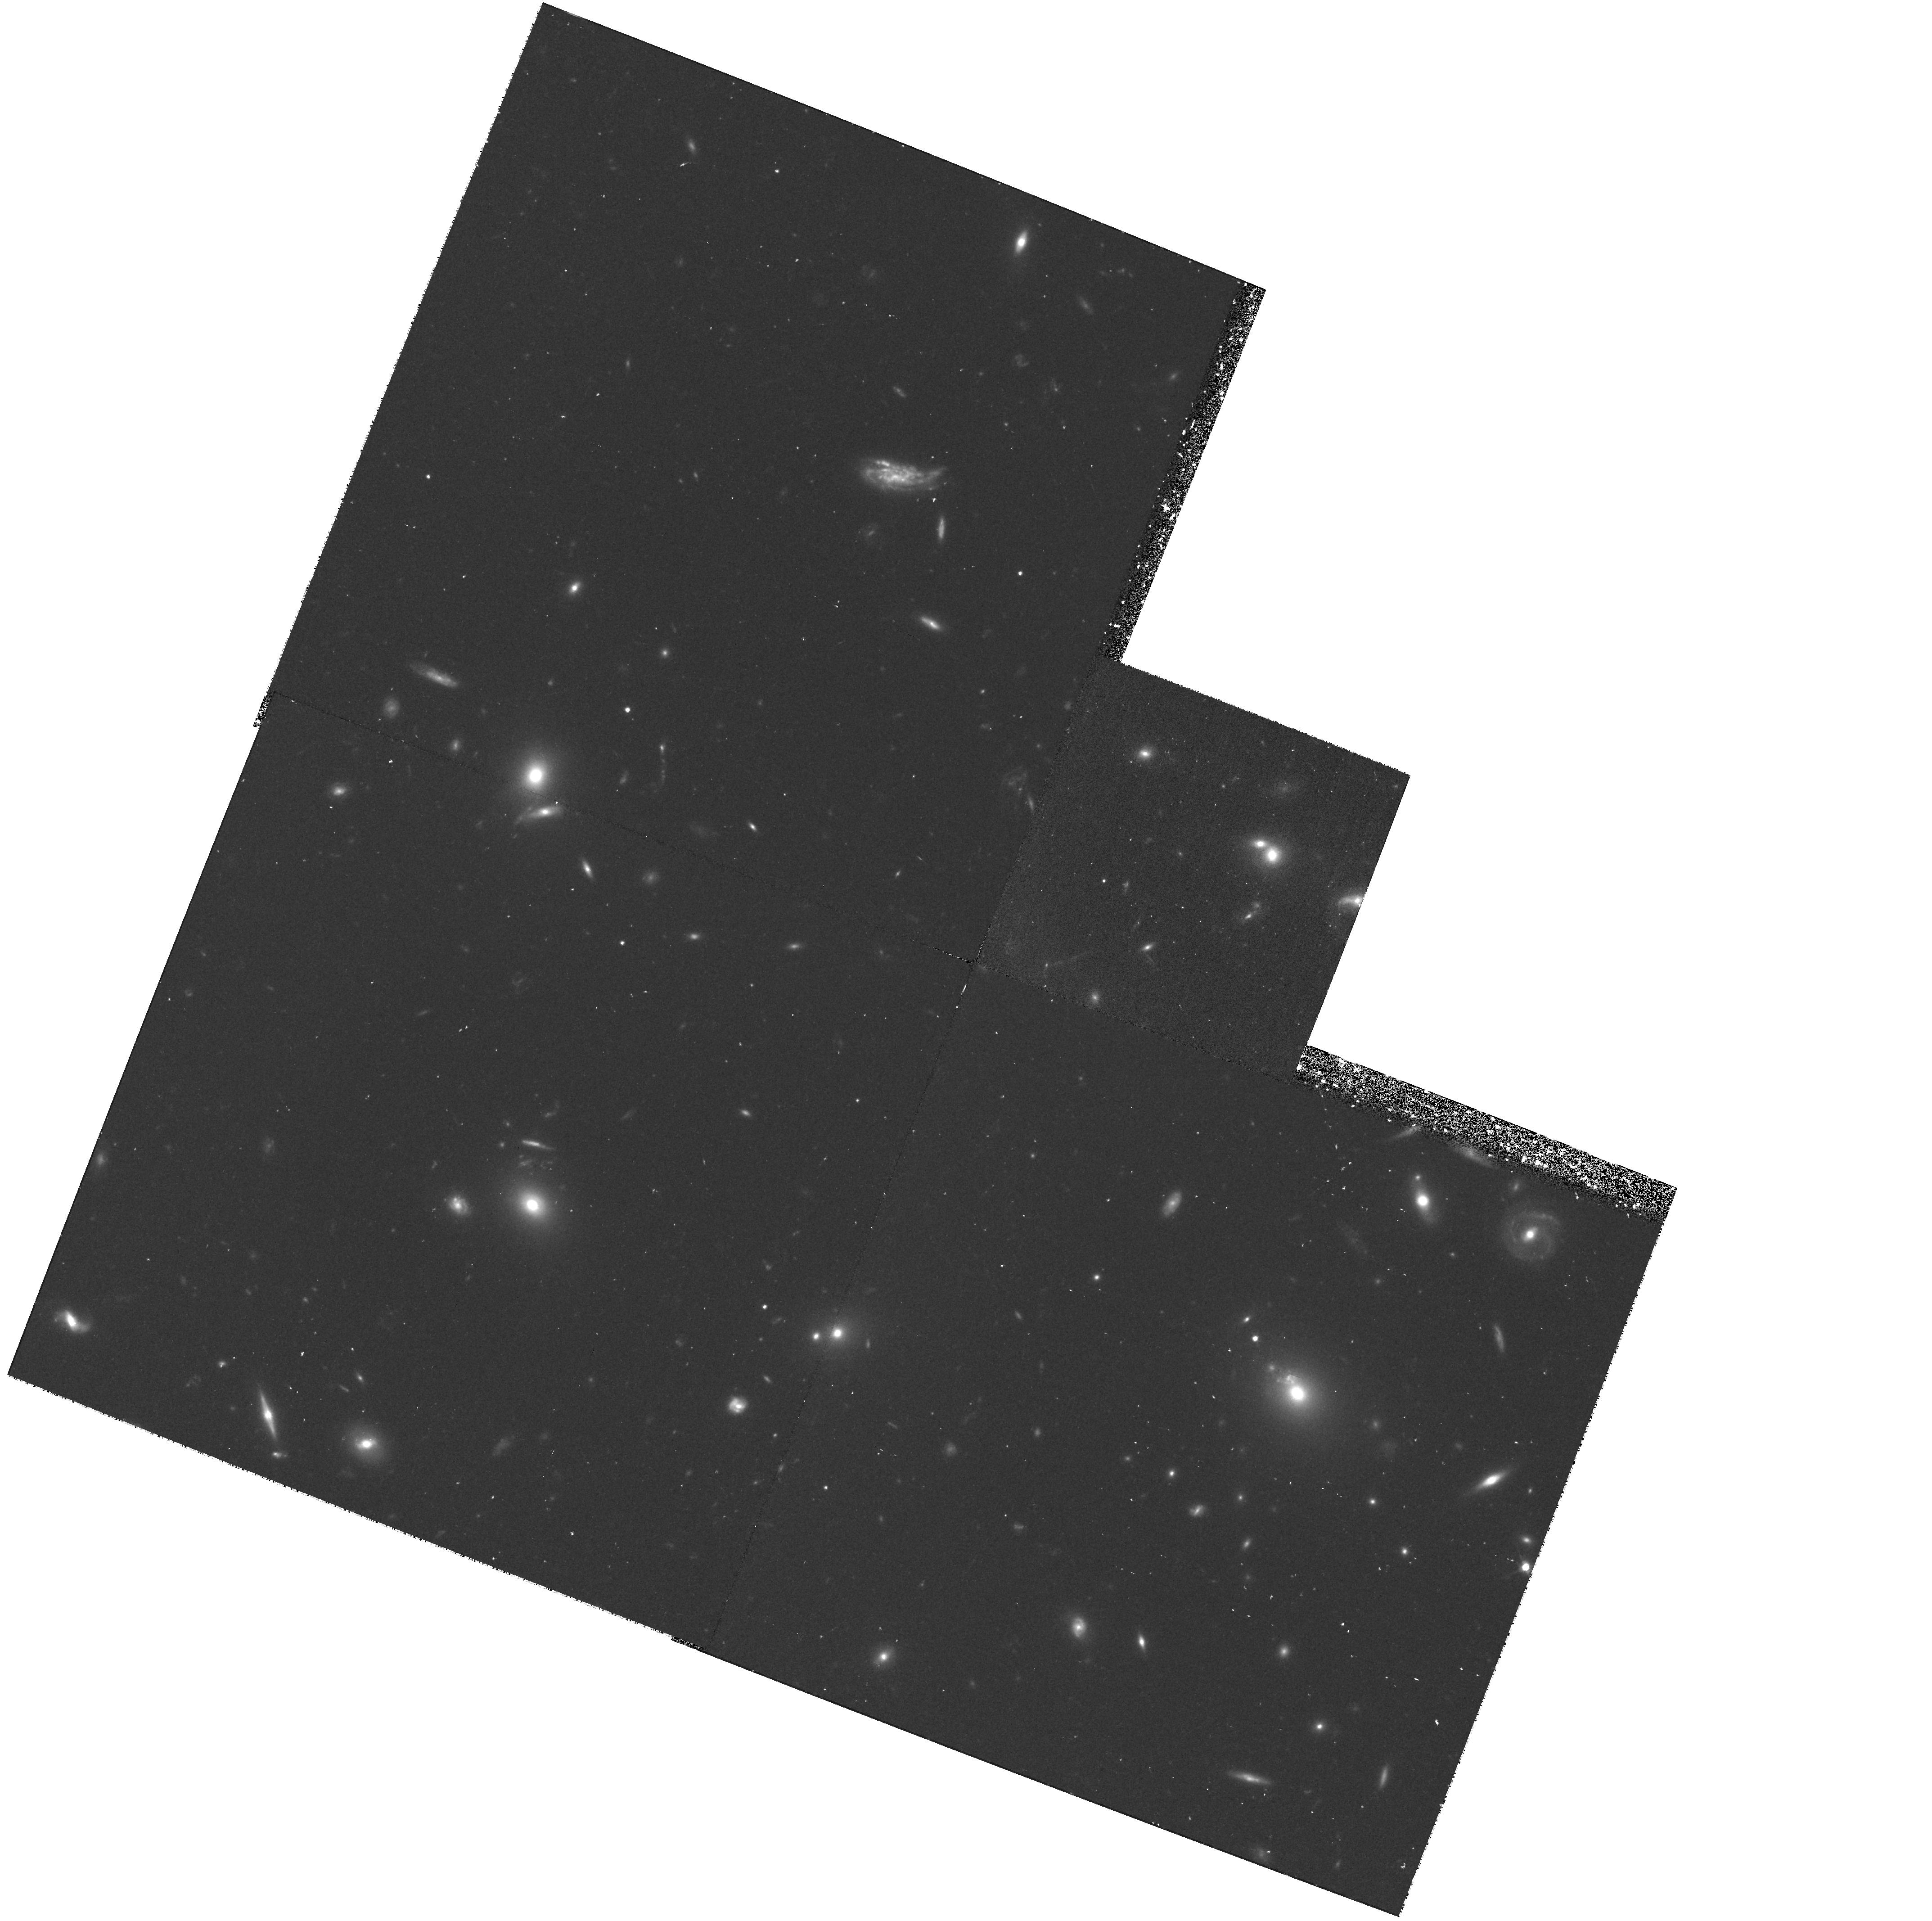
Target: ABELL2125-SOUTHWEST. Instrument: WFPC2/PC. Filter: F606W. Exposure: 43 min. Observation ID: hst_7279_06_wfpc2_pc_f606w_u4zm06

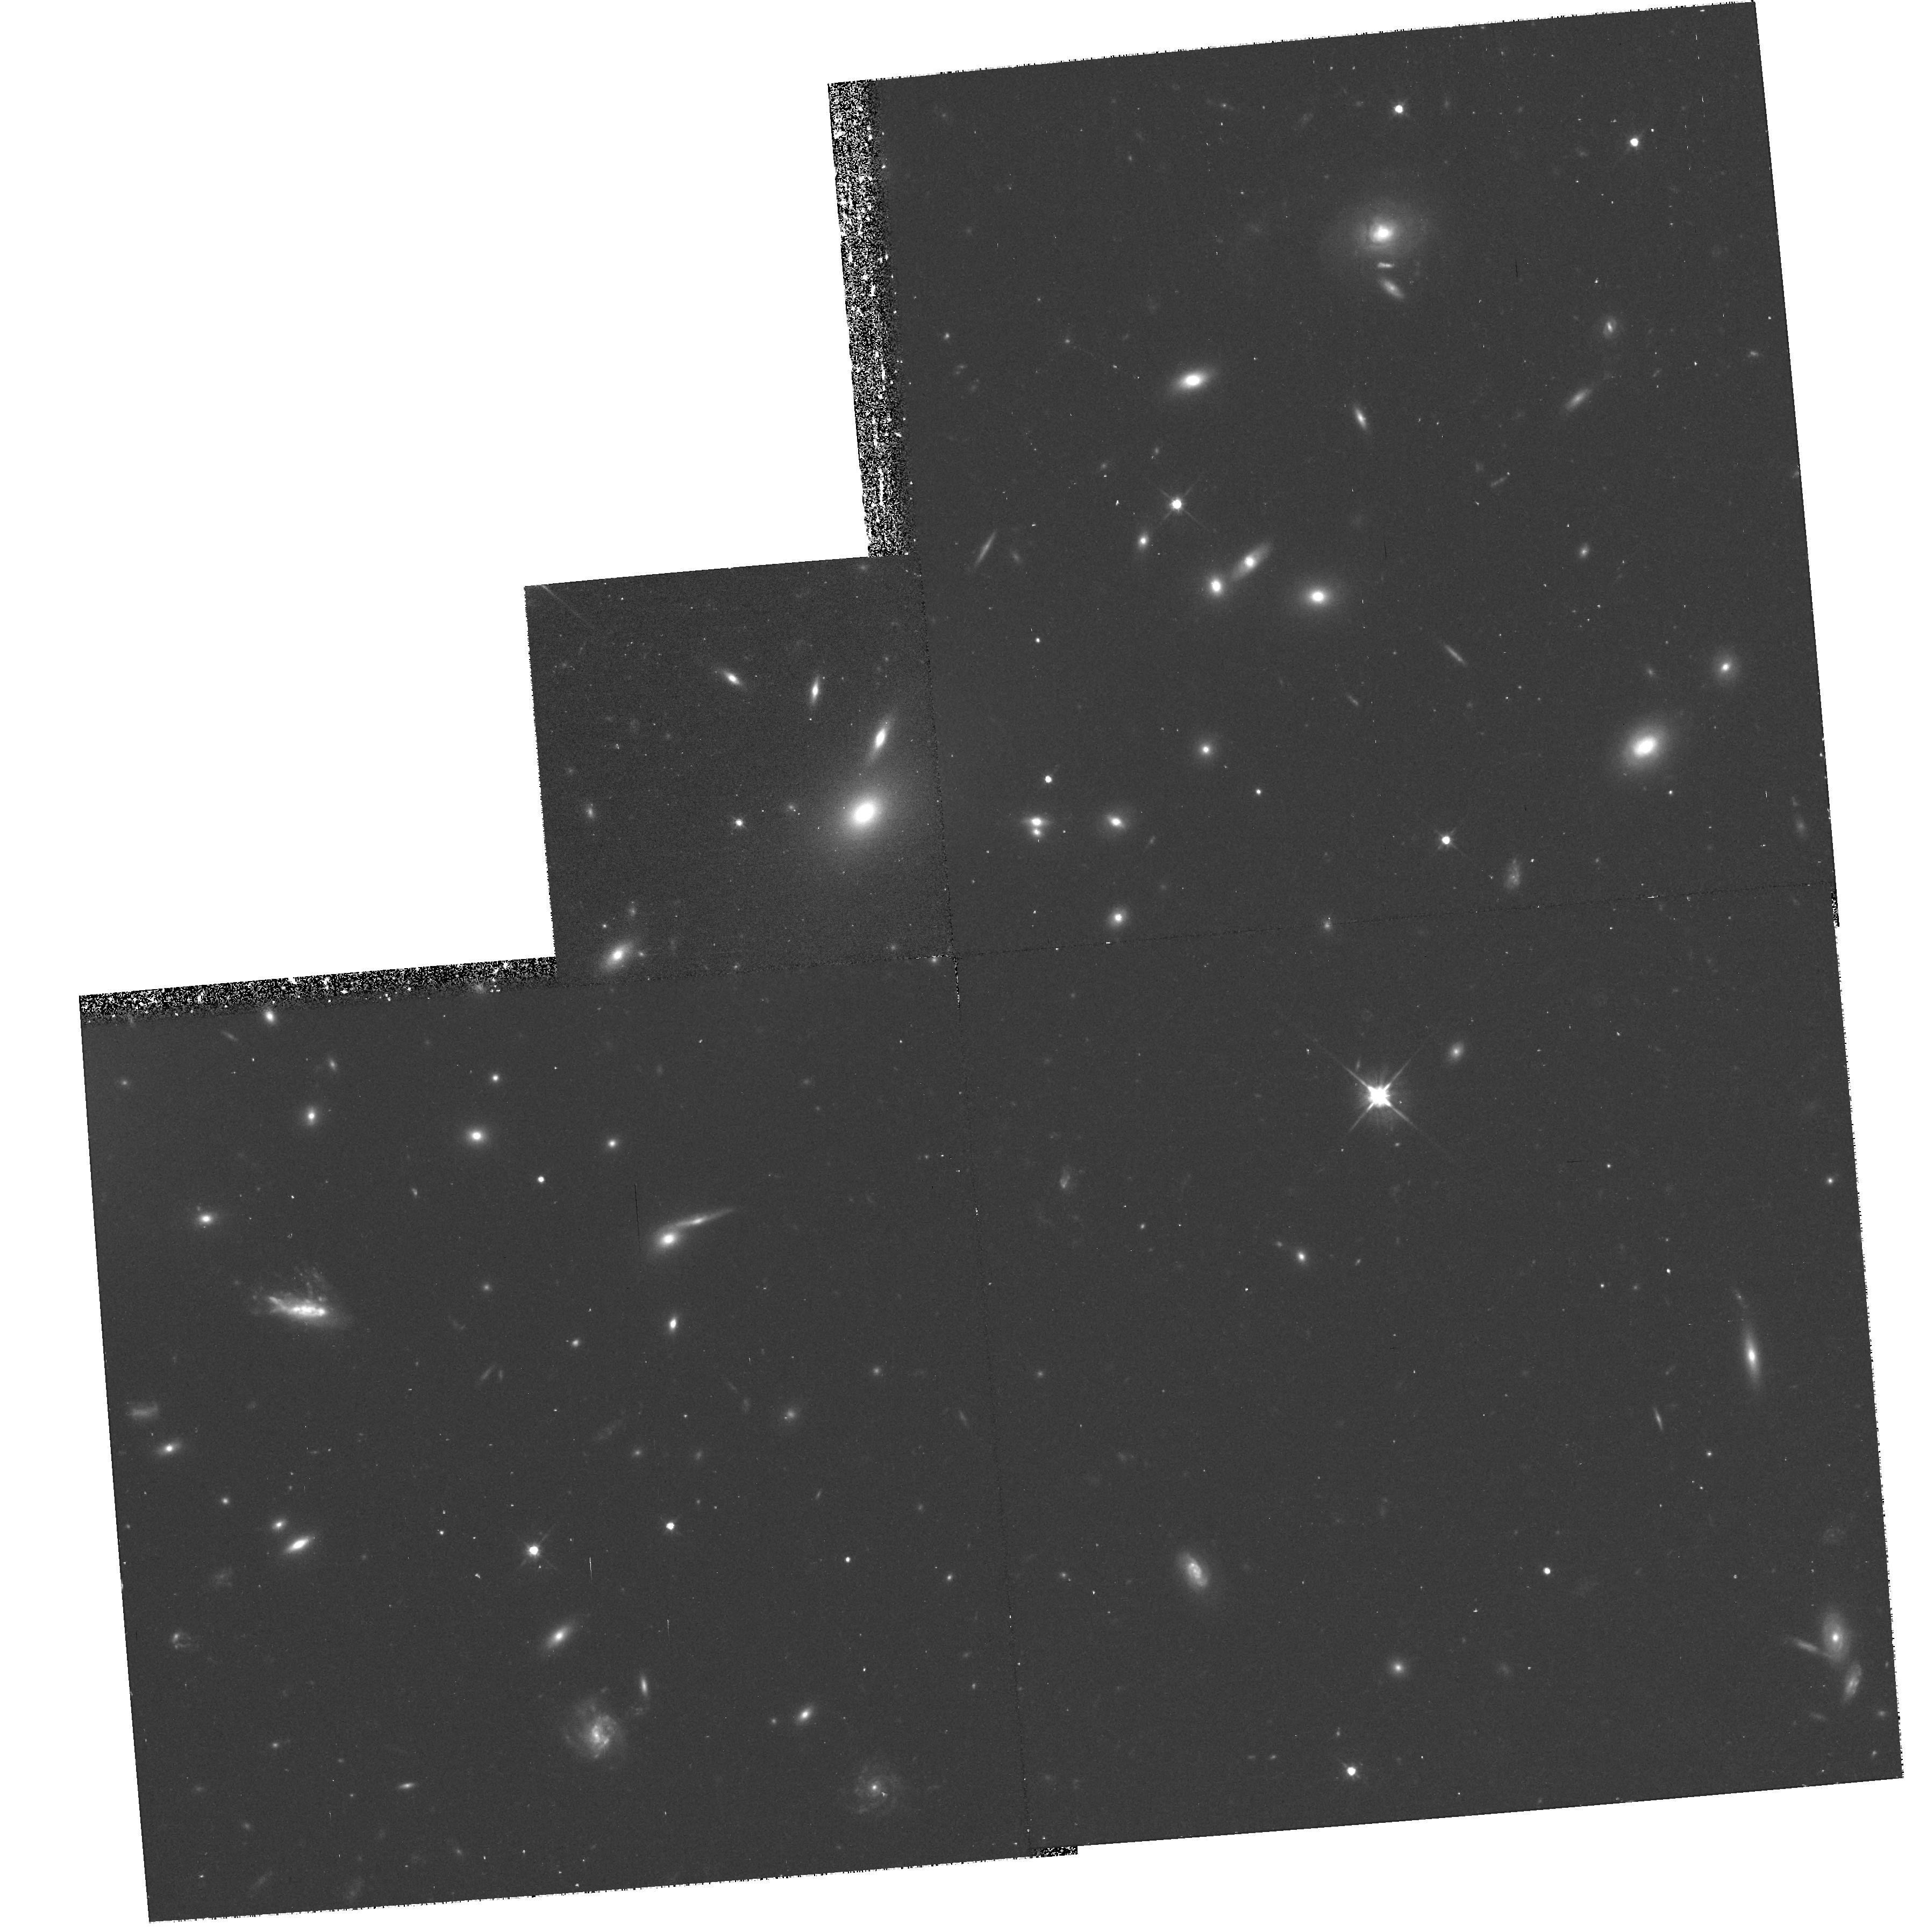
Target: ABELL2125-CORE. Instrument: WFPC2/PC. Filter: F606W. Exposure: 43 min. Observation ID: hst_7279_01_wfpc2_pc_f606w_u4zm01

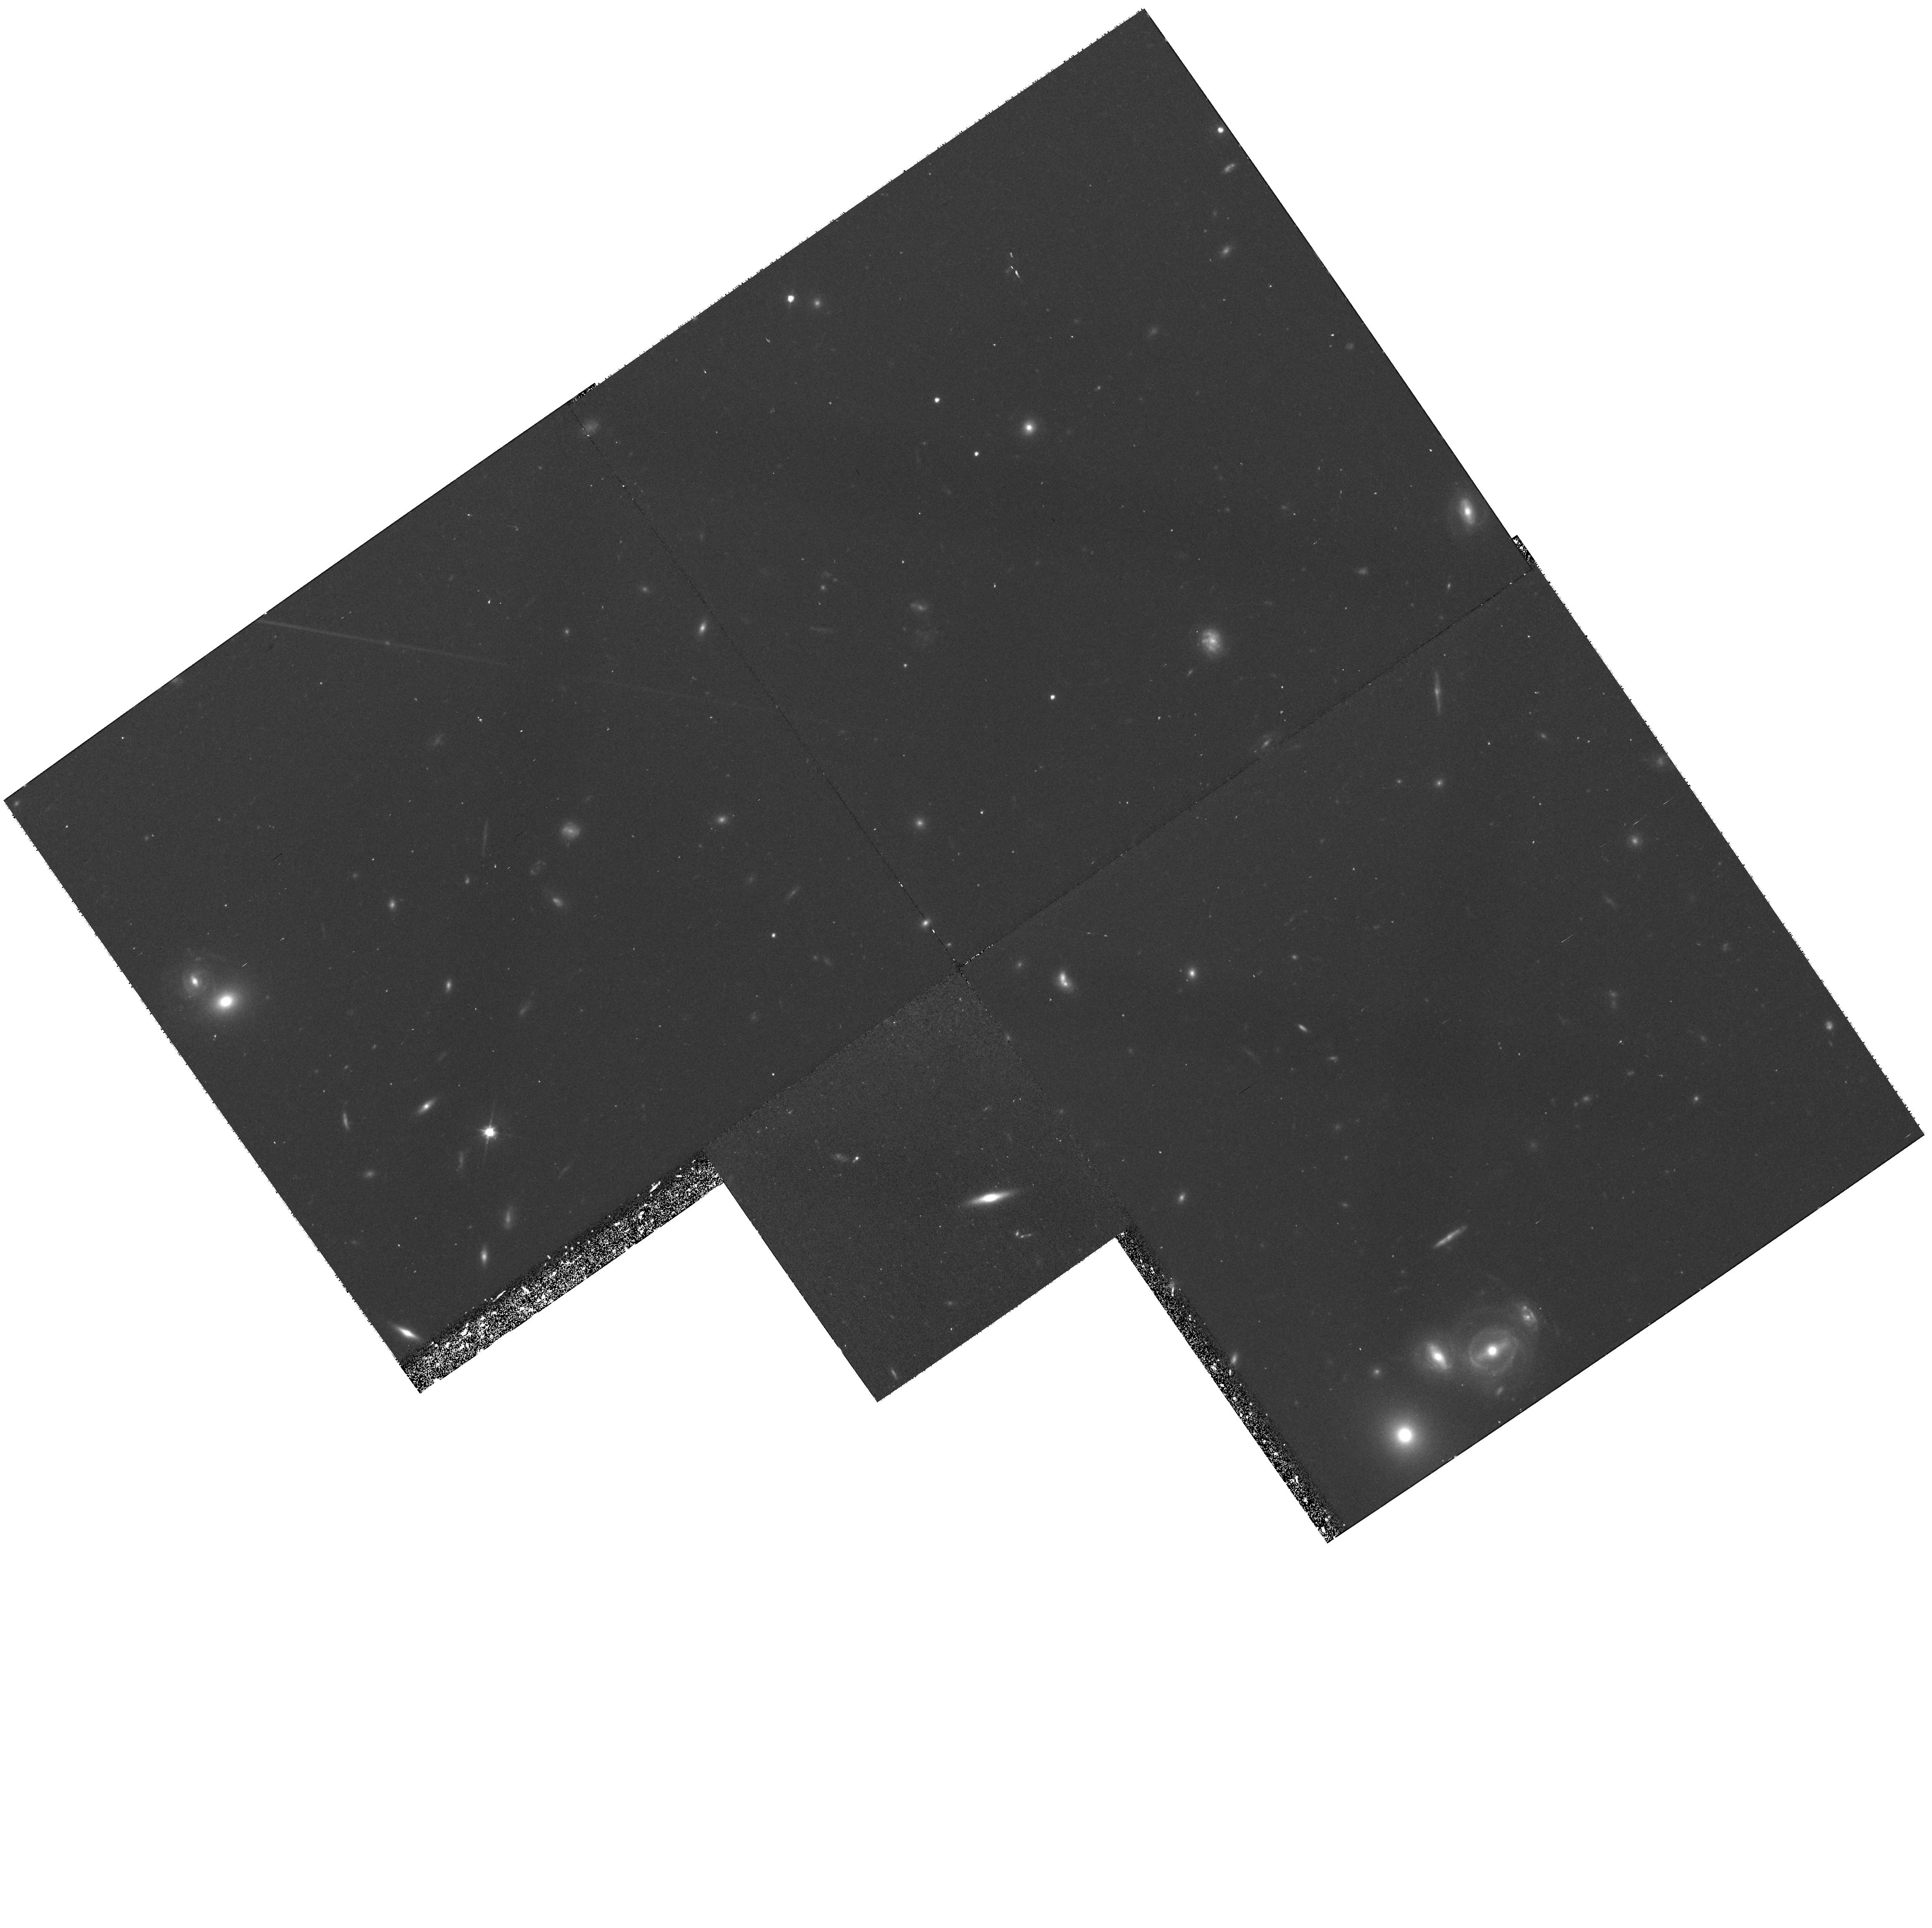
Target: ABELL2125-SOUTH. Instrument: WFPC2/PC. Filter: F606W. Exposure: 43 min. Observation ID: hst_7279_02_wfpc2_pc_f606w_u4zm02

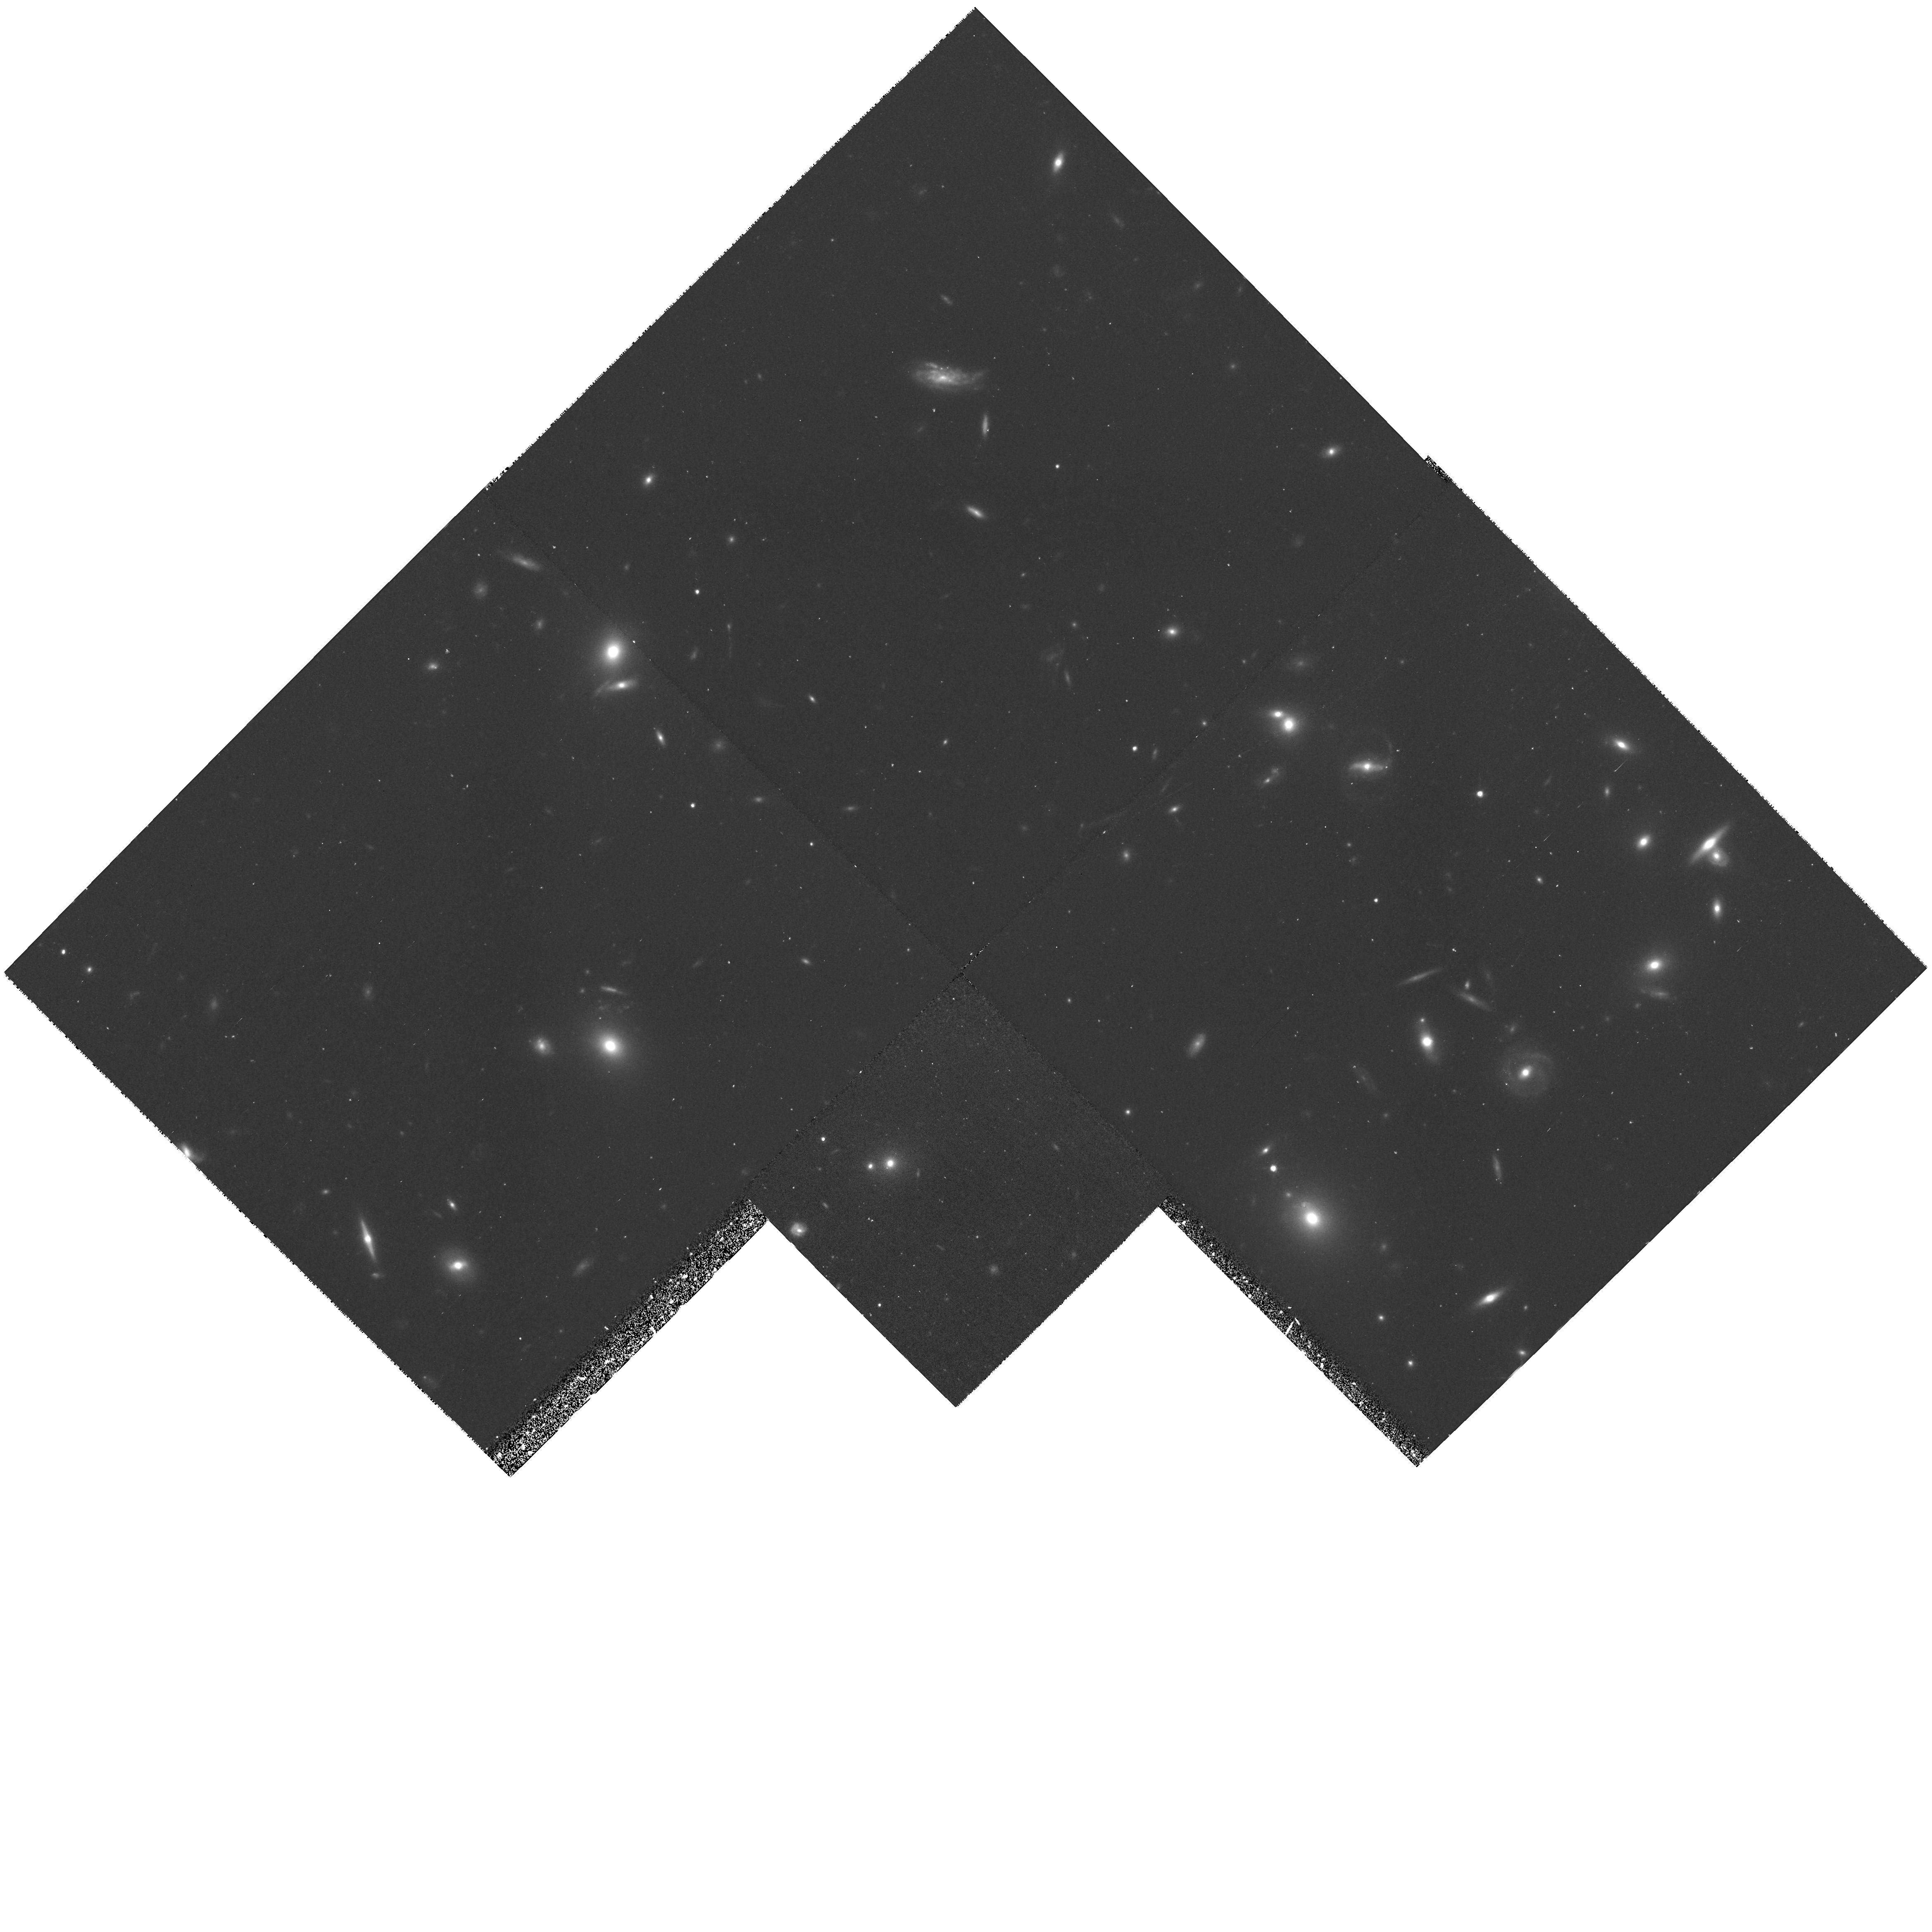
Target: ABELL2125-SOUTHWEST. Instrument: WFPC2/PC. Filter: F814W. Exposure: 43 min. Observation ID: hst_7279_05_wfpc2_pc_f814w_u4zm05

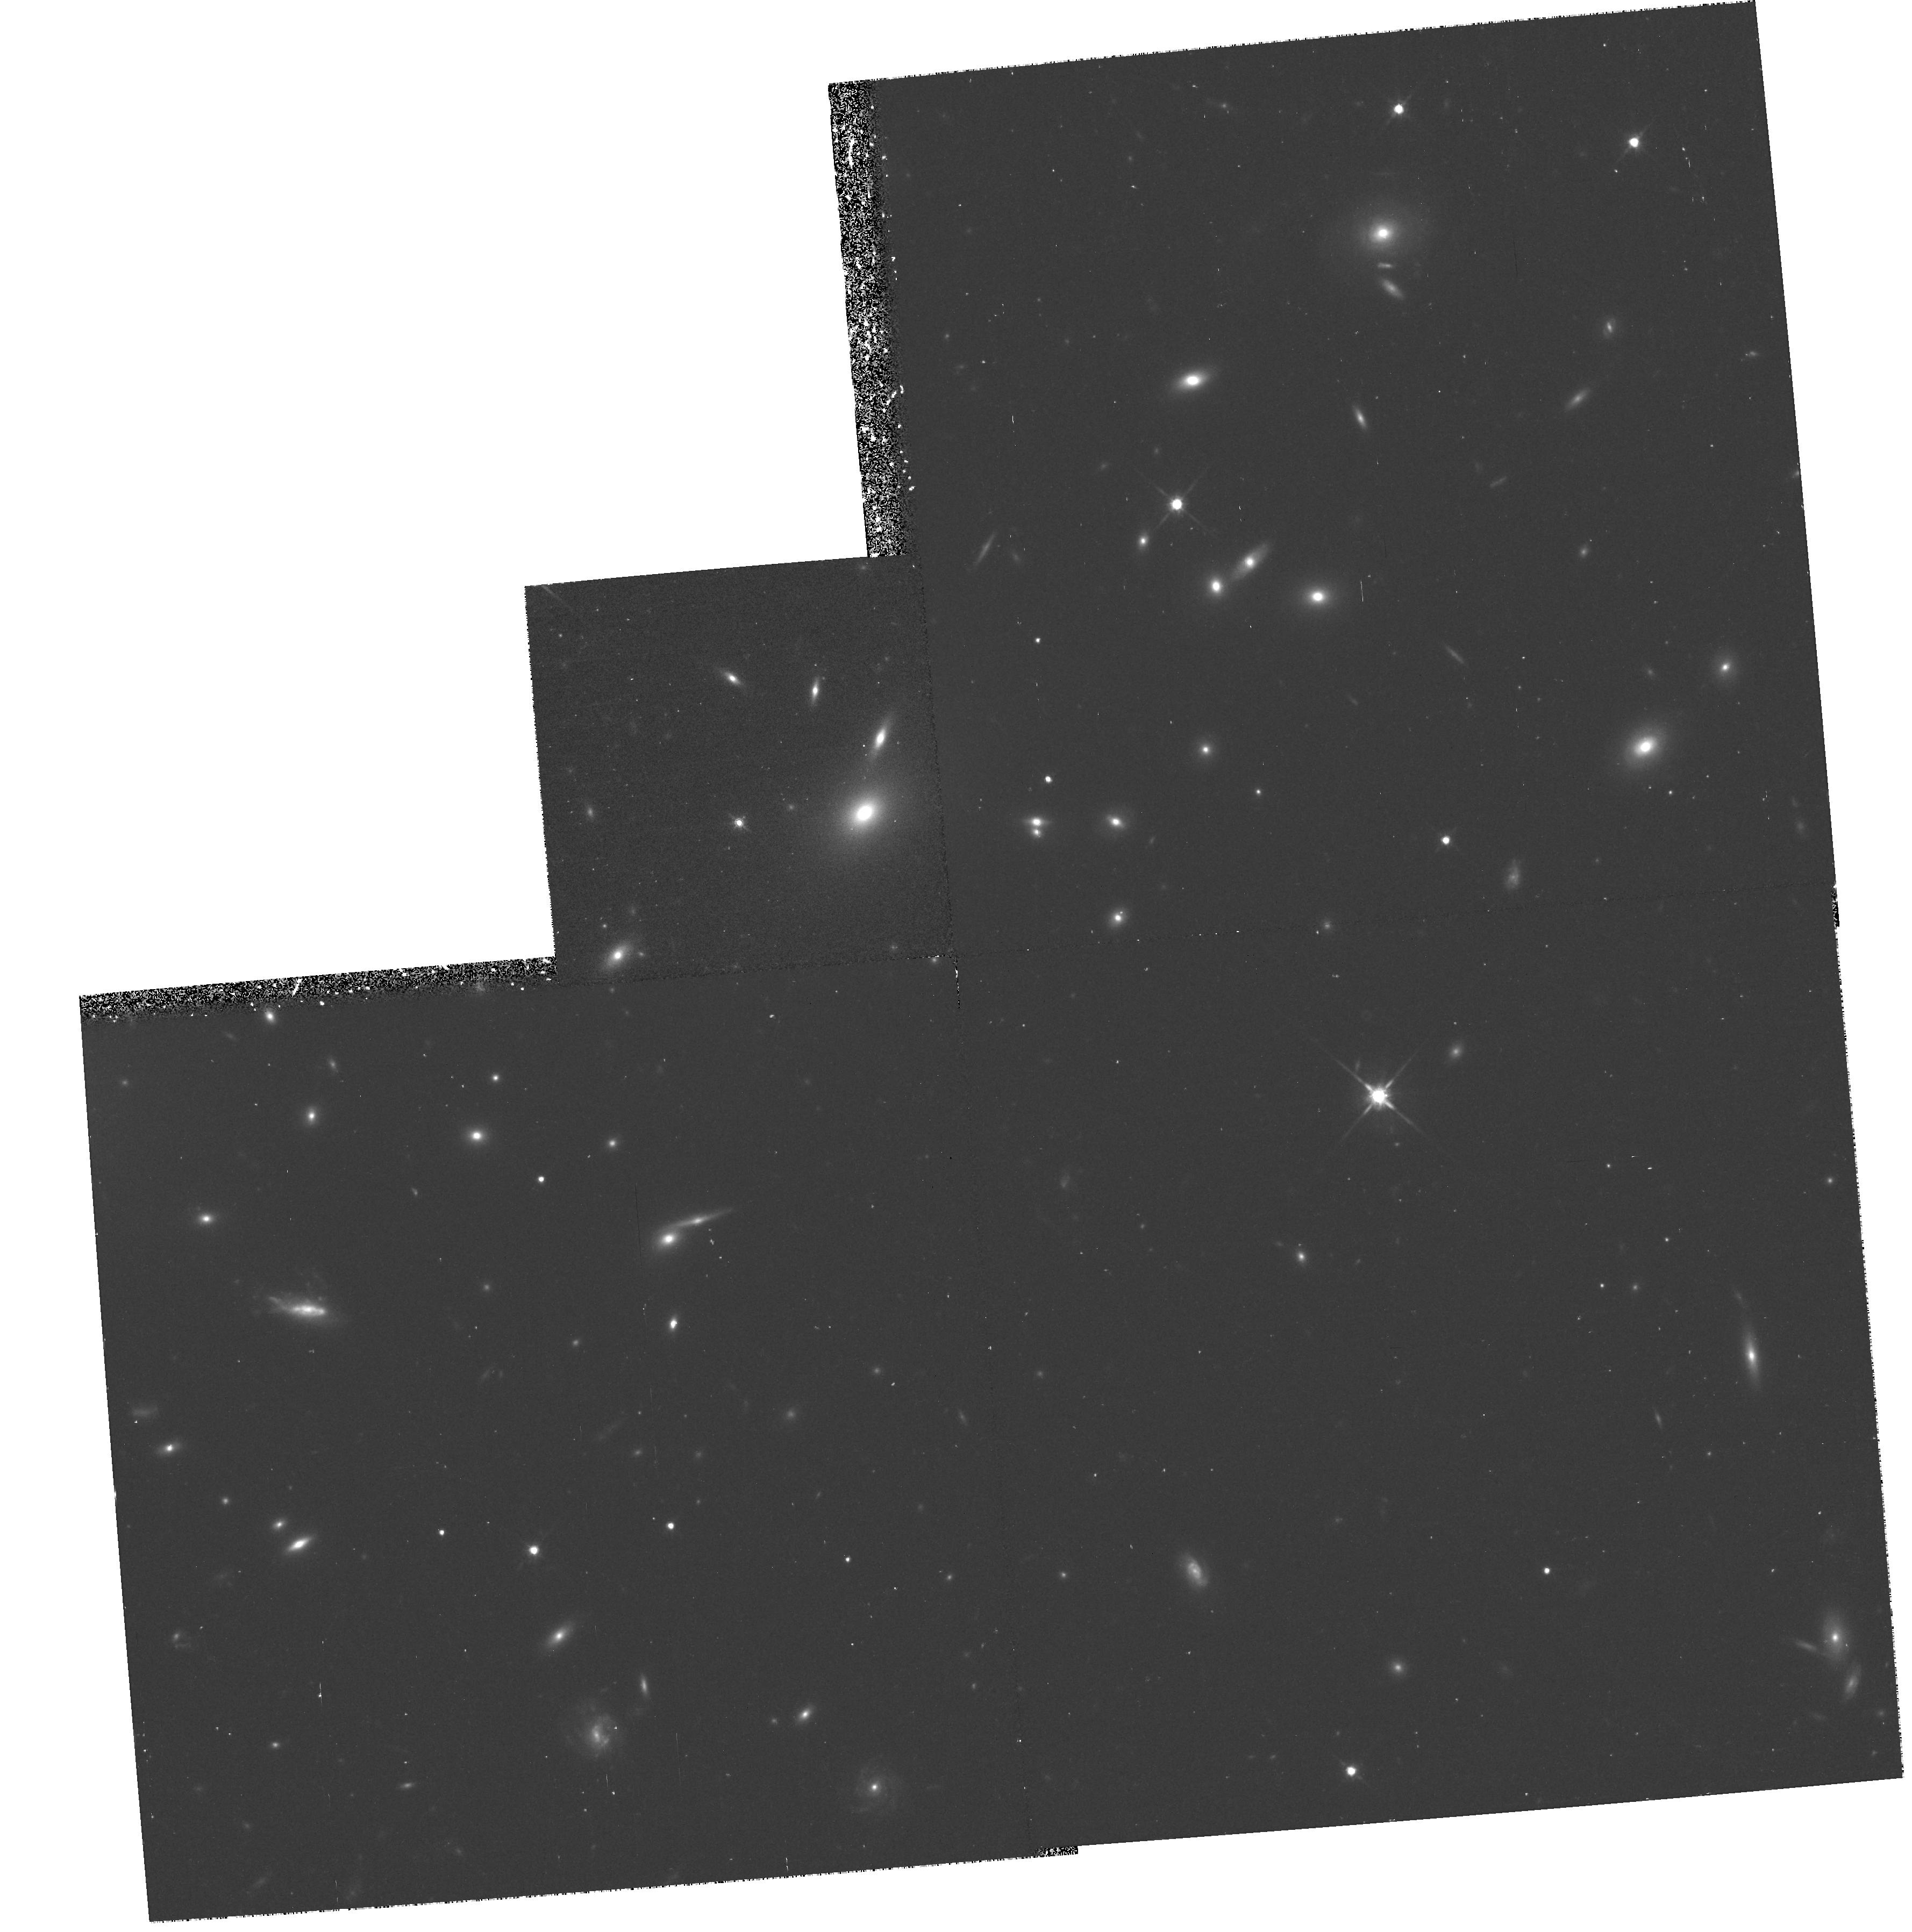
Target: ABELL2125-CORE. Instrument: WFPC2/PC. Filter: F814W. Exposure: 43 min. Observation ID: hst_7279_01_wfpc2_pc_f814w_u4zm01

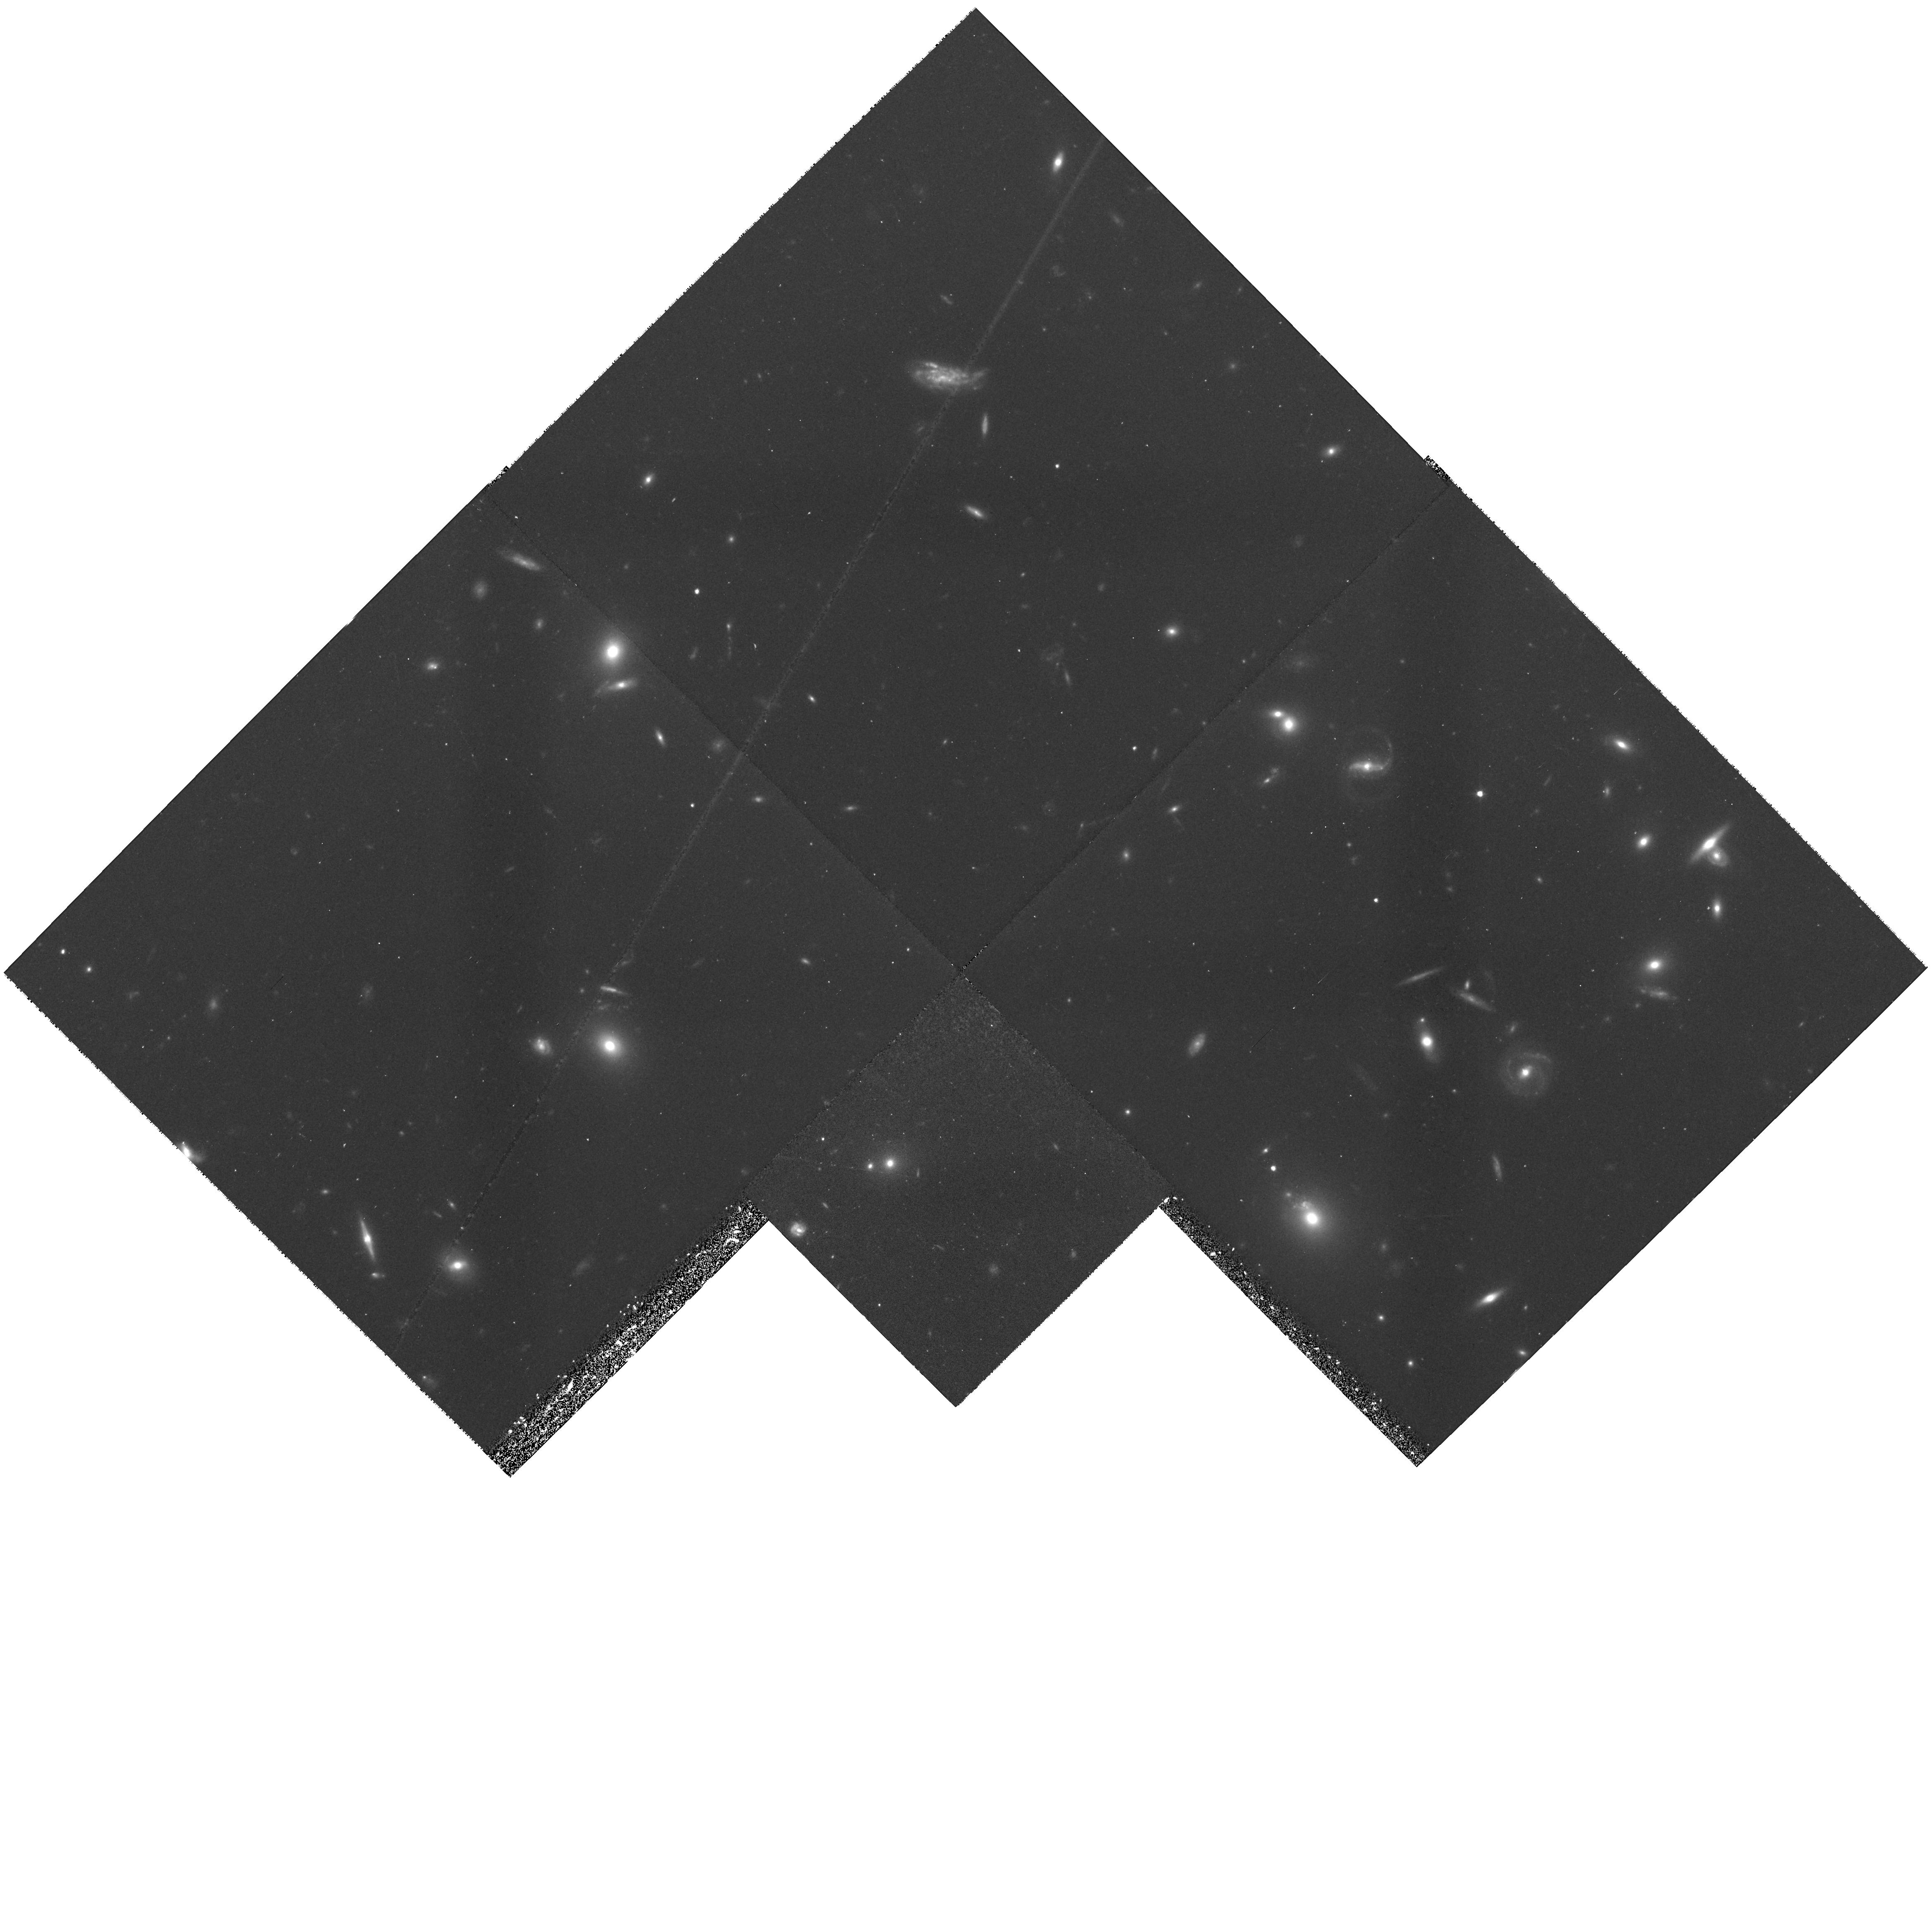
Target: ABELL2125-SOUTHWEST. Instrument: WFPC2/PC. Filter: F606W. Exposure: 43 min. Observation ID: hst_7279_05_wfpc2_pc_f606w_u4zm05

THE IMPACT OF CLUSTER SUBSTRUCTURE ON GALAXIES: A CASE STUDY IN ABELL 2125 (PI: Owen, Frazer)

We propose to image three regions of the Butcher-Oemler (BO) cluster, A2125 (z=0.247), to better understand the BO effect. VLA data show that, as well as a large blue-galaxy fraction (0.19) for its redshift, it has an unprecedented number of radio galaxies (30 with confirmed redshifts), evenly split between old stellar populations and starbursting galaxies. There is also optical and X-ray evidence that a cluster- cluster merger is underway. A prominent radial ``filament'' is rich in both blue galaxies and radio sources. This combination, of unusually low redshift and radio activity suggesting that we are seeing a BO ``event'' soon after the fact, makes this cluster especially attractive in trying to distinguish various physical mechanisms at work in producing blue galaxies in rich clusters, and in tracing the links between events on cluster scales with the response within individual galaxies. We propose to image the core and filament regions of the cluster in WFPC2 filters F450W and F675W (1) to look for color and morphological evidence of the dominant mechanism among the competing theories for the BO effect and (2) to understand the origin of the enhanced radio activity. Enhancement of AGN in the substructure region would suggest that the environment is affecting the galaxy on very small nuclear scales. For star-forming galaxies, the color distribution can discriminate among several proposed mechanisms for producing a blue excess during cluster mergers.